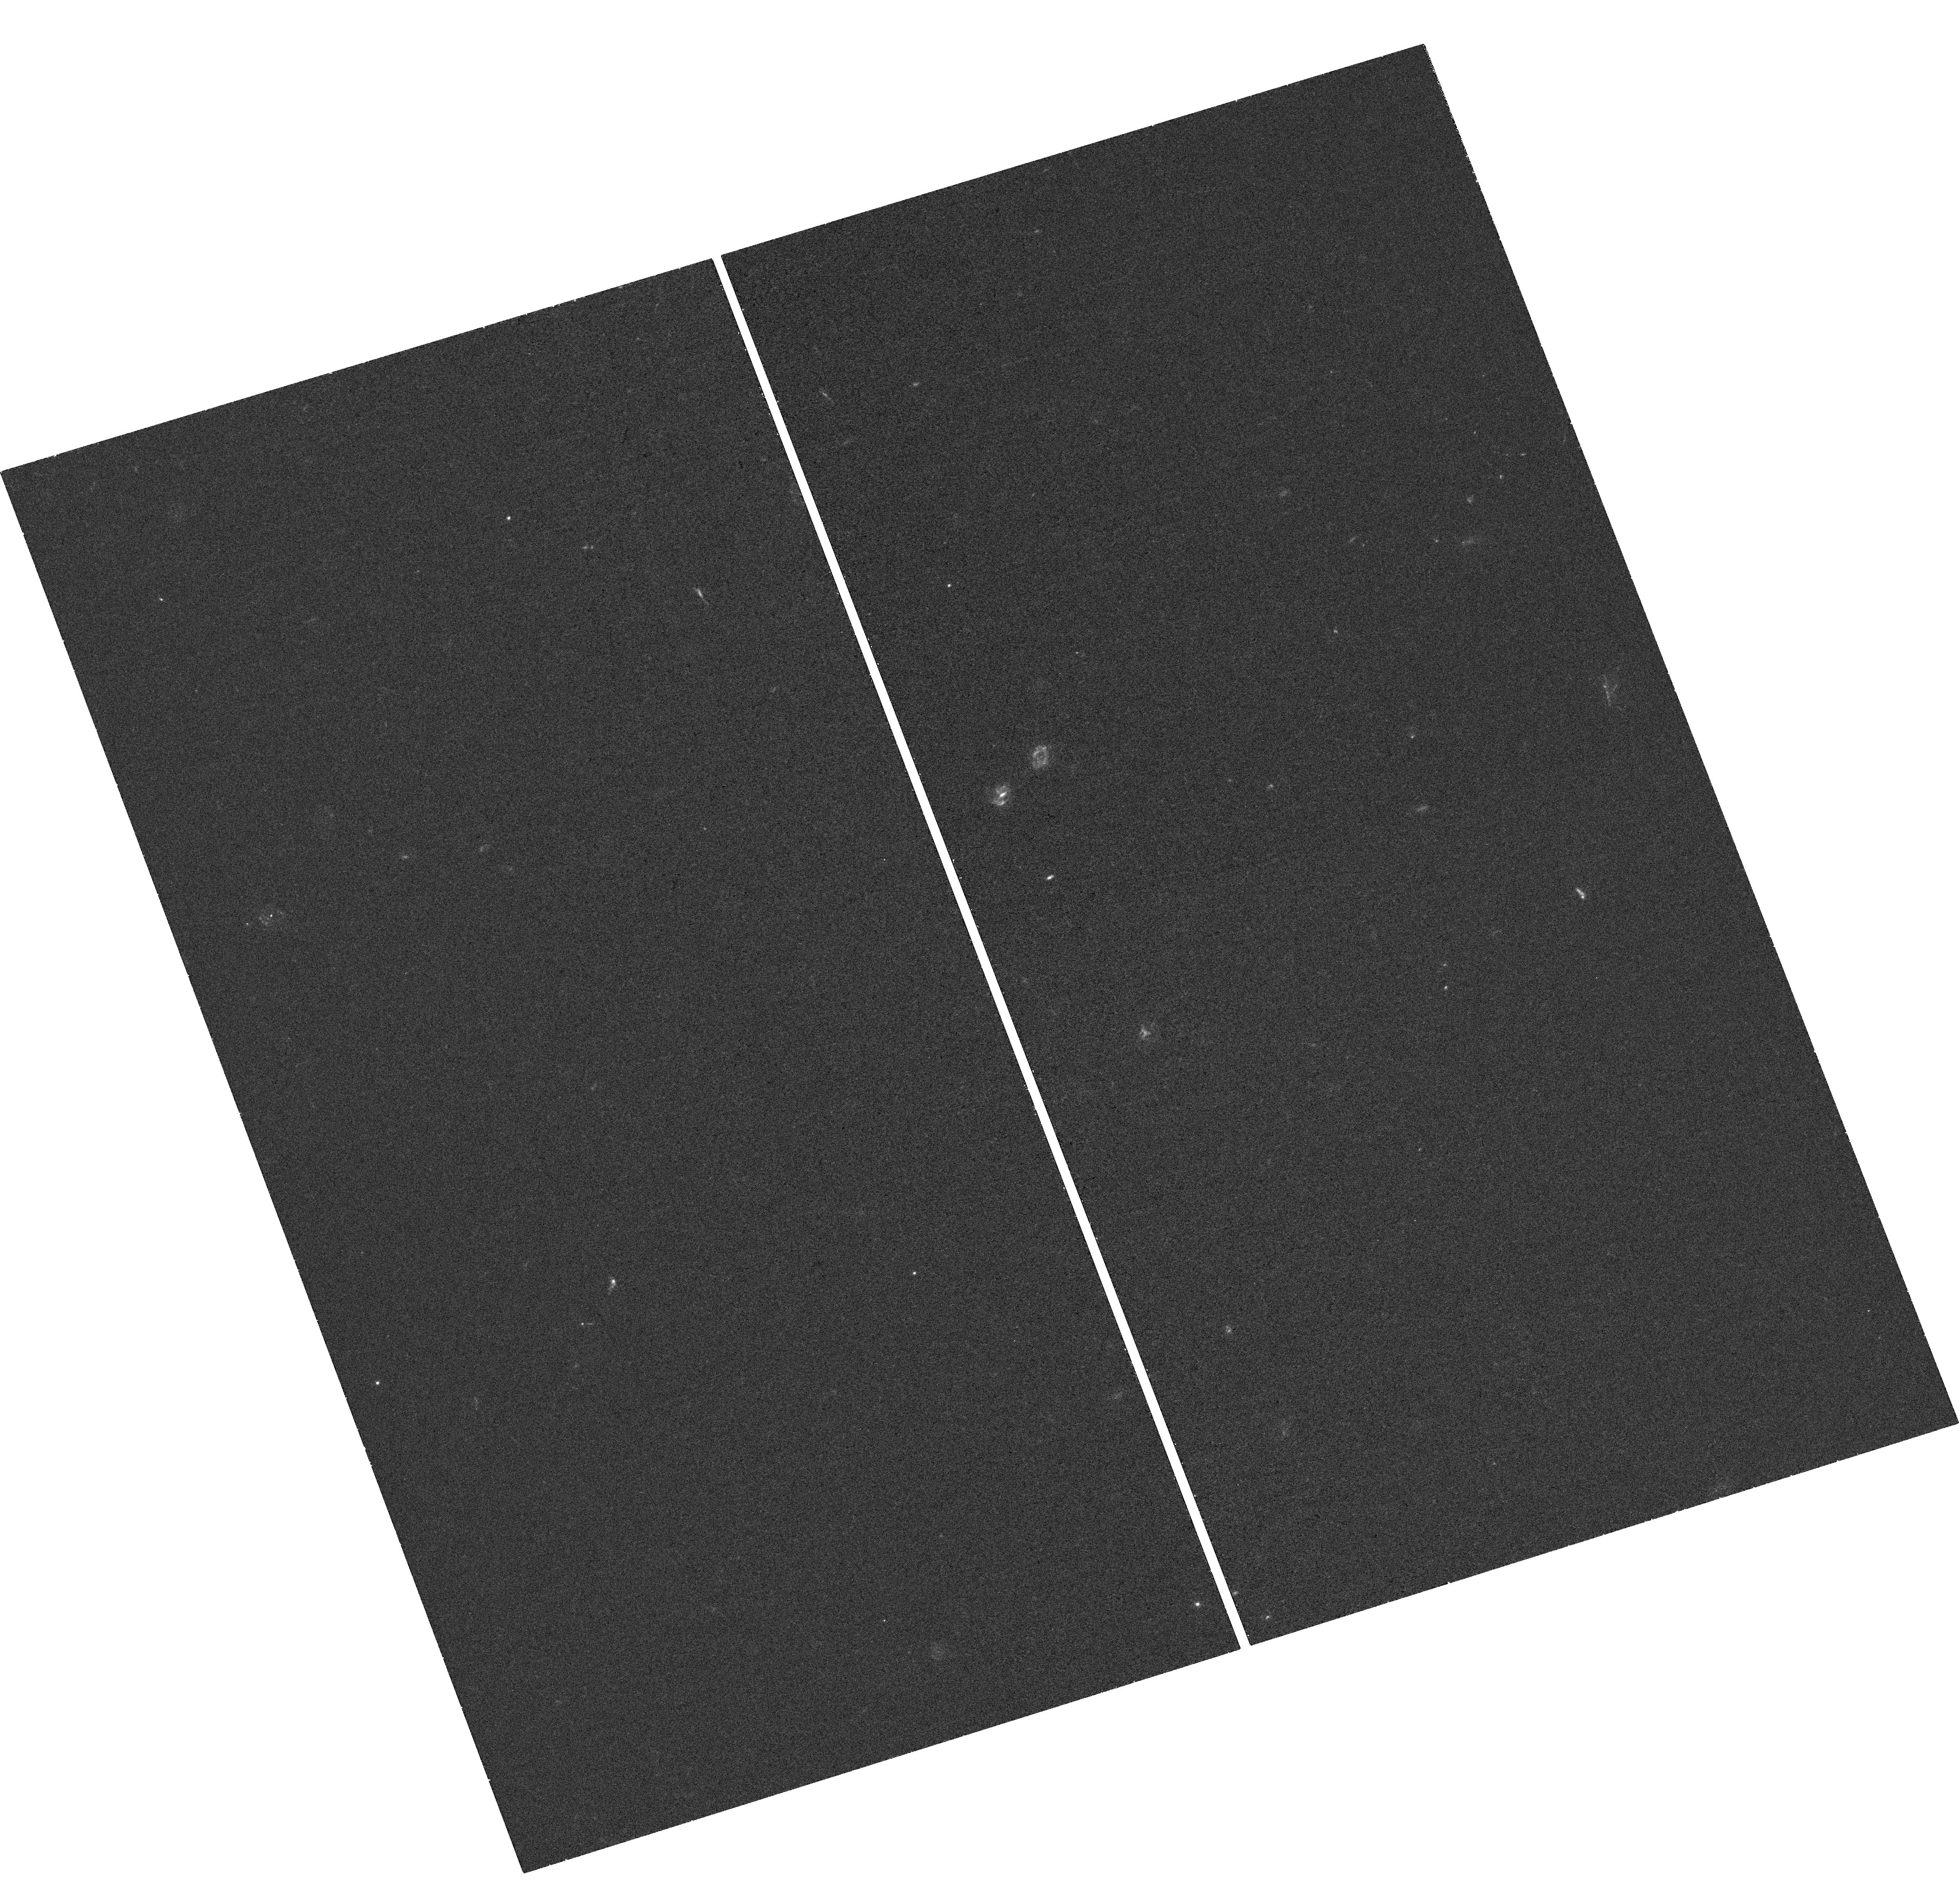
Target: DES15S2NR-HOST. Instrument: WFC3/UVIS. Filter: F336W. Exposure: 41 min. Observation ID: hst_15303_01_wfc3_uvis_f336w_idiq01

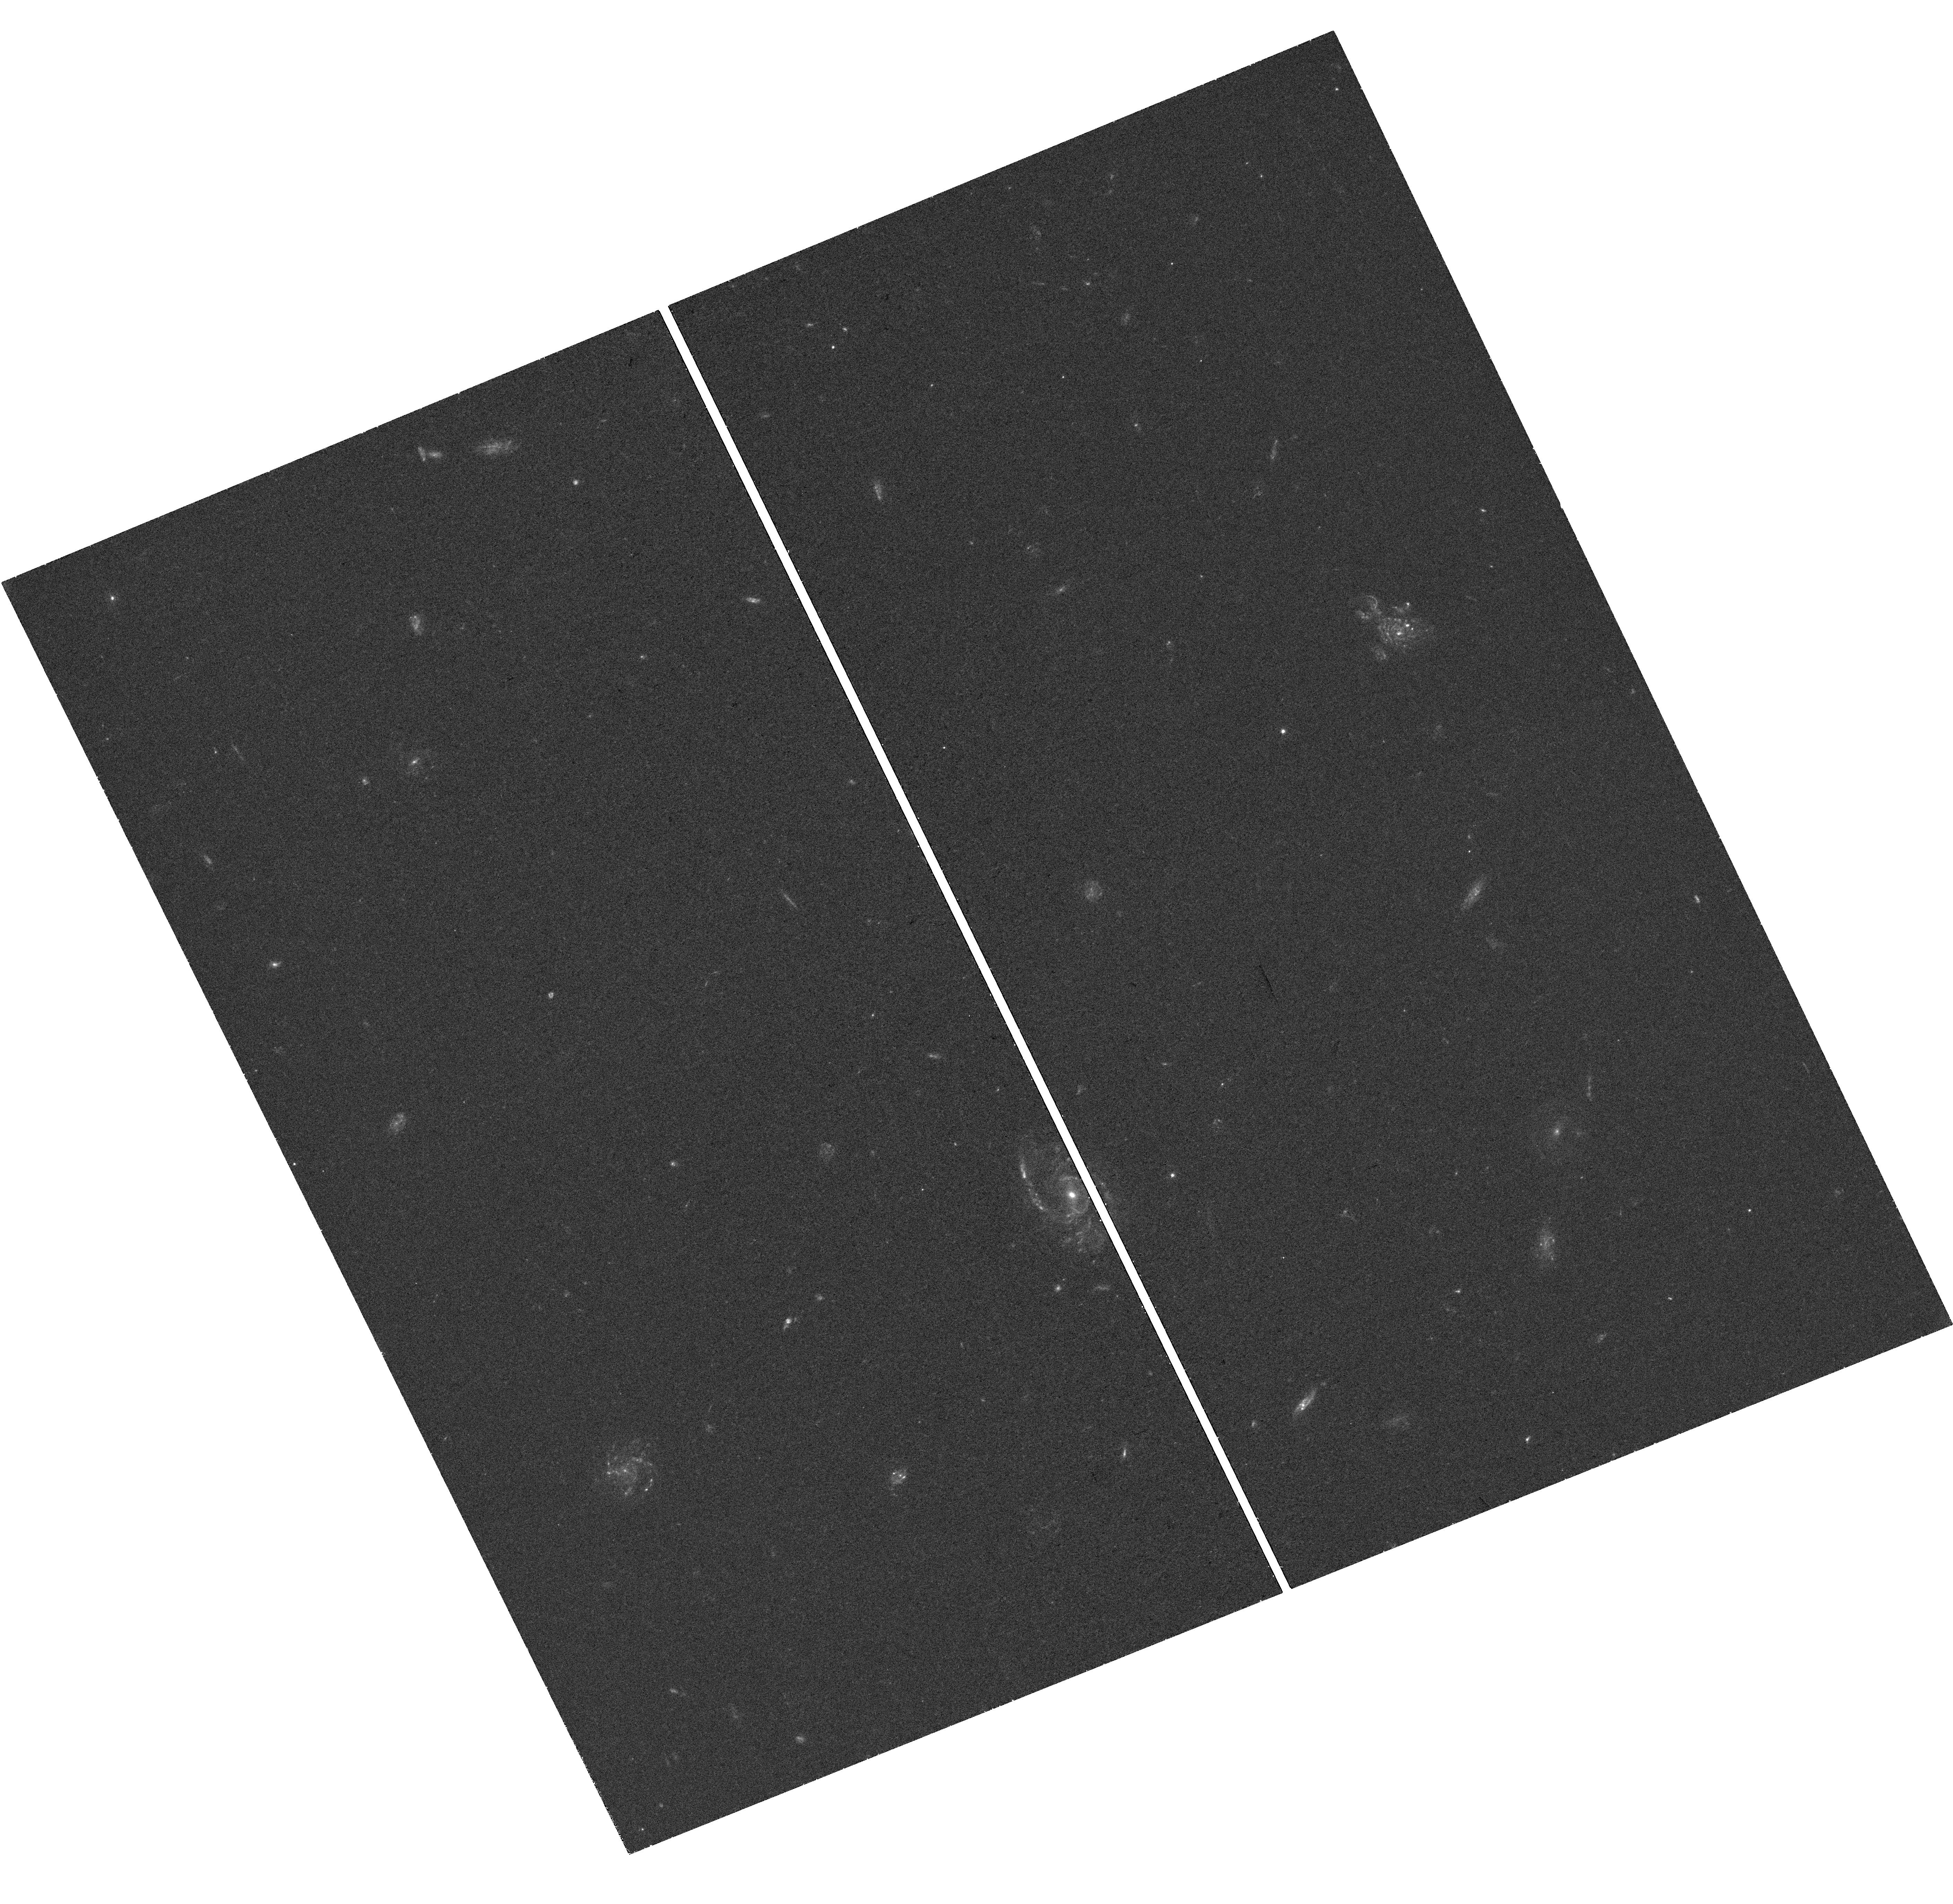
Target: DES14X3TAZ-HOST. Instrument: WFC3/UVIS. Filter: F390W. Exposure: 41 min. Observation ID: hst_15303_06_wfc3_uvis_f390w_idiq06

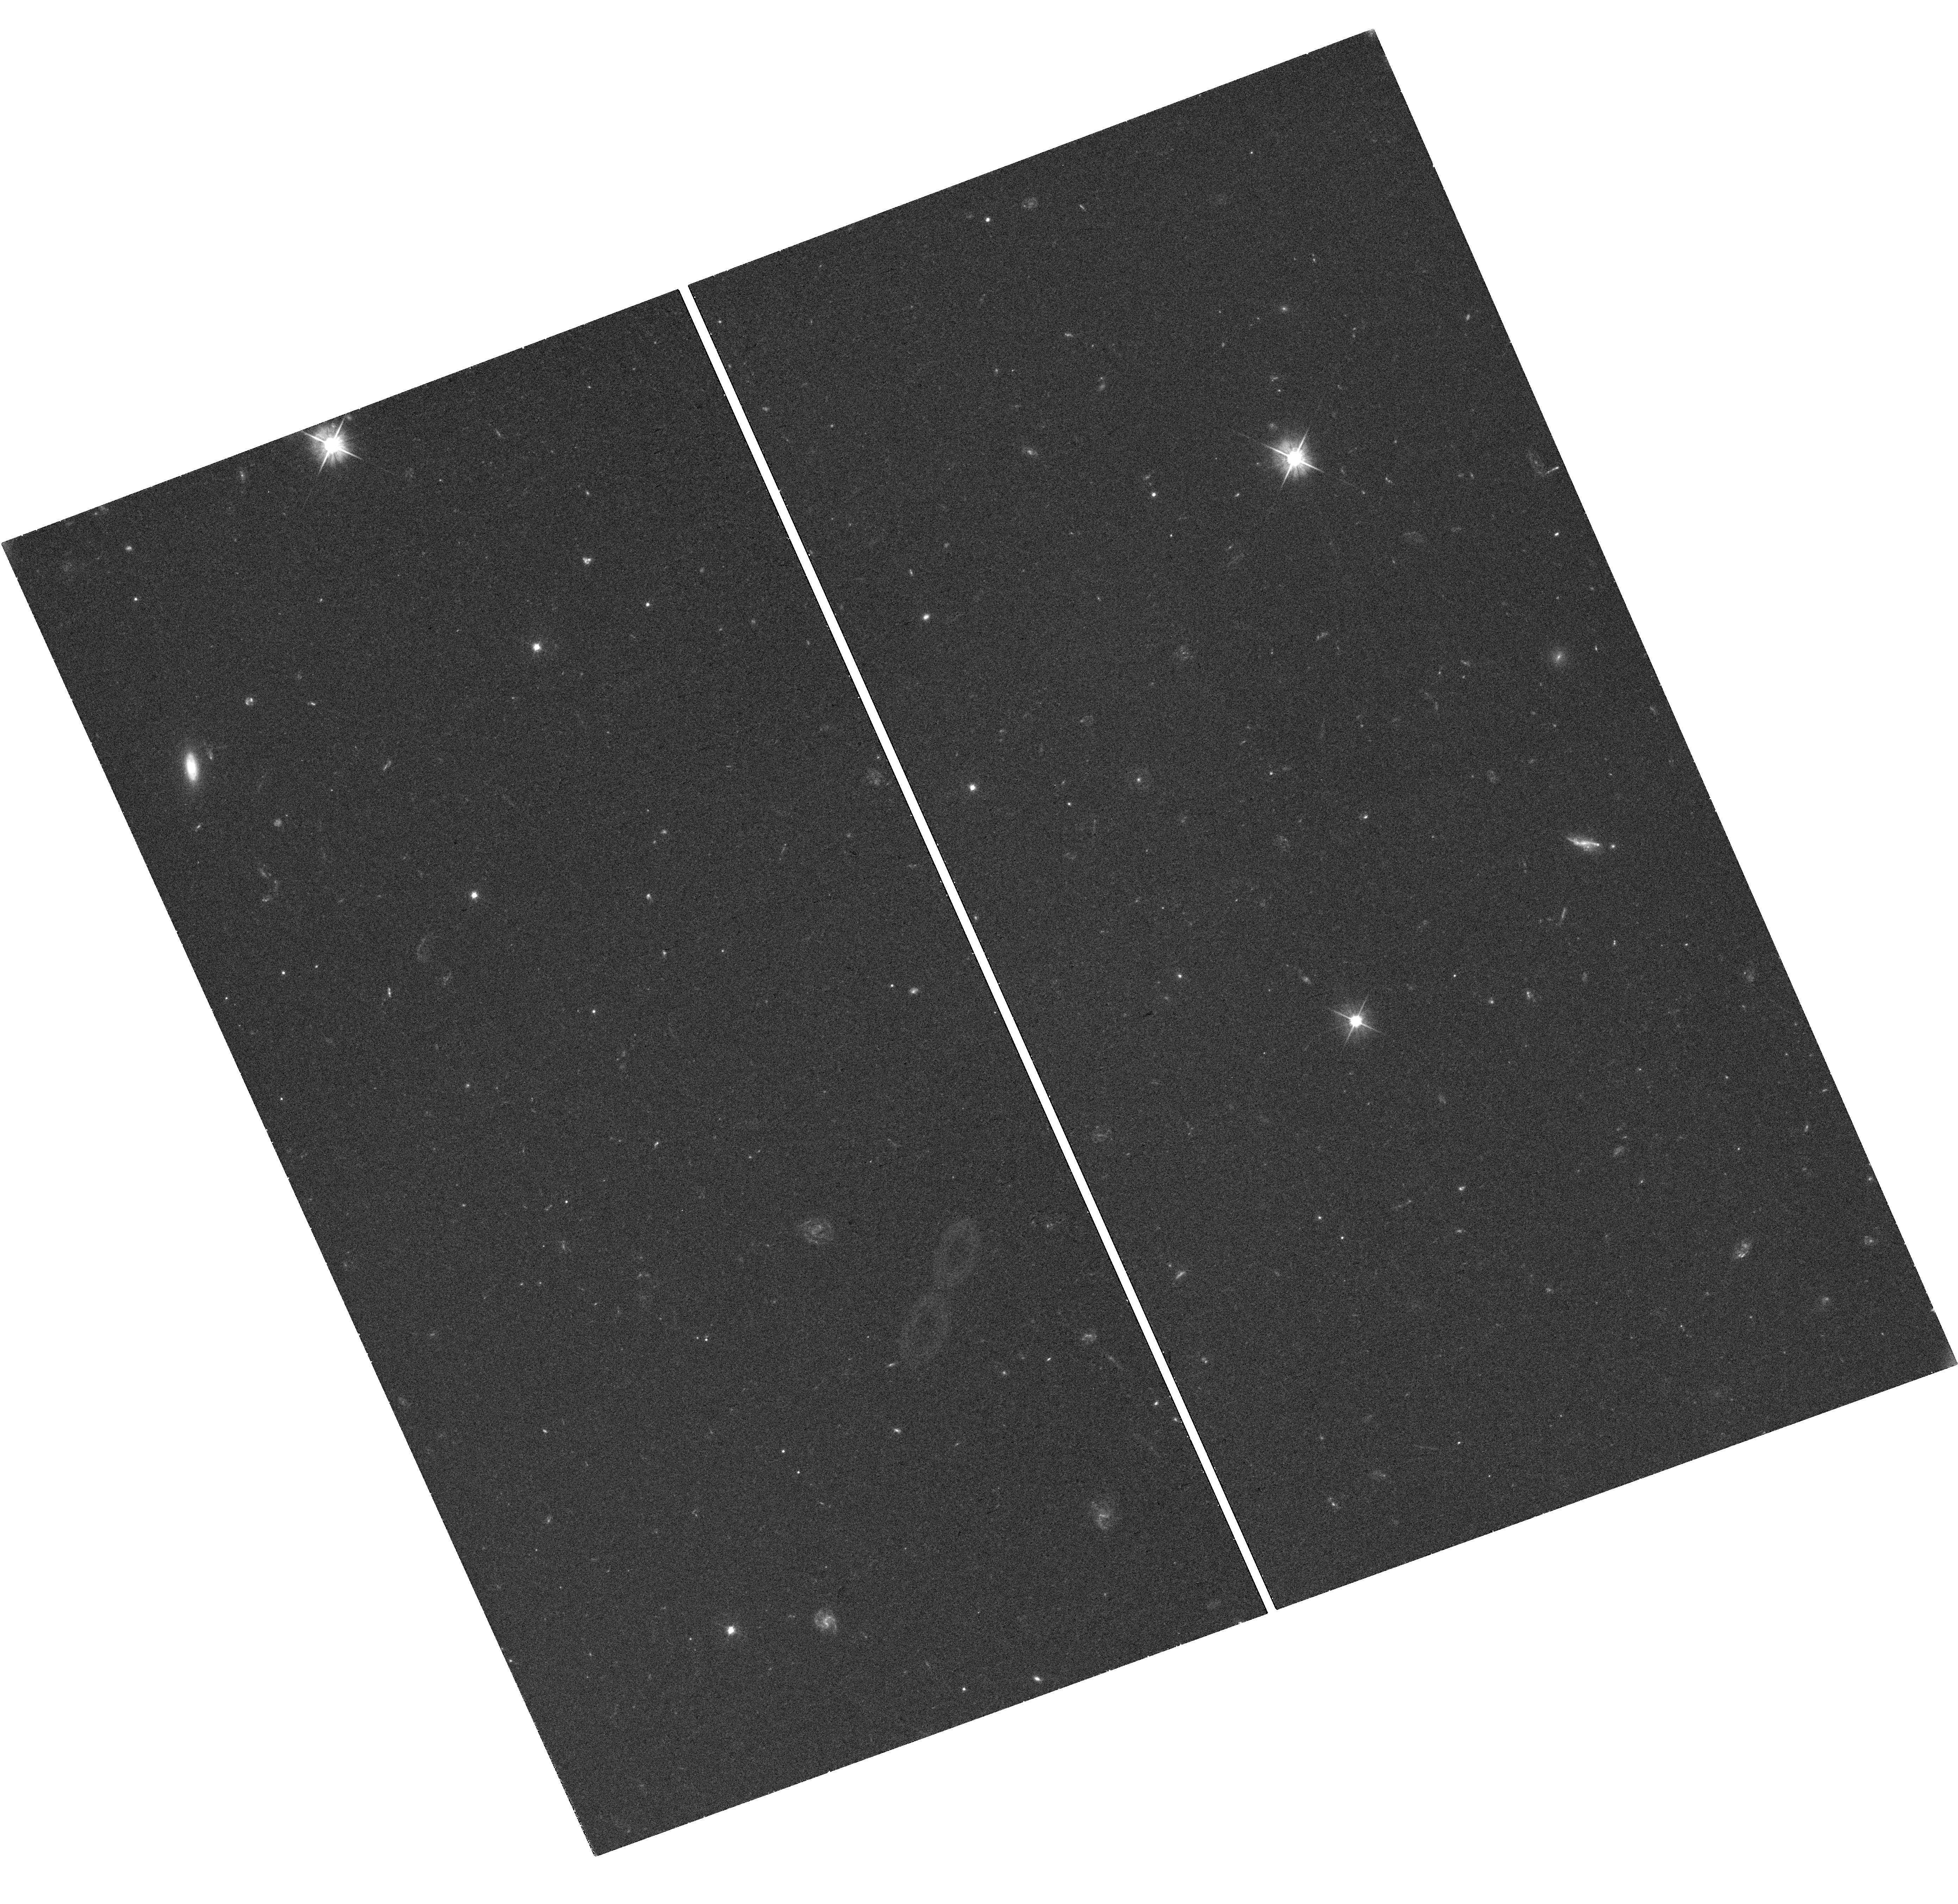
Target: DES15X1NOE-HOST. Instrument: WFC3/UVIS. Filter: F555W. Exposure: 41 min. Observation ID: hst_15303_13_wfc3_uvis_f555w_idiq13

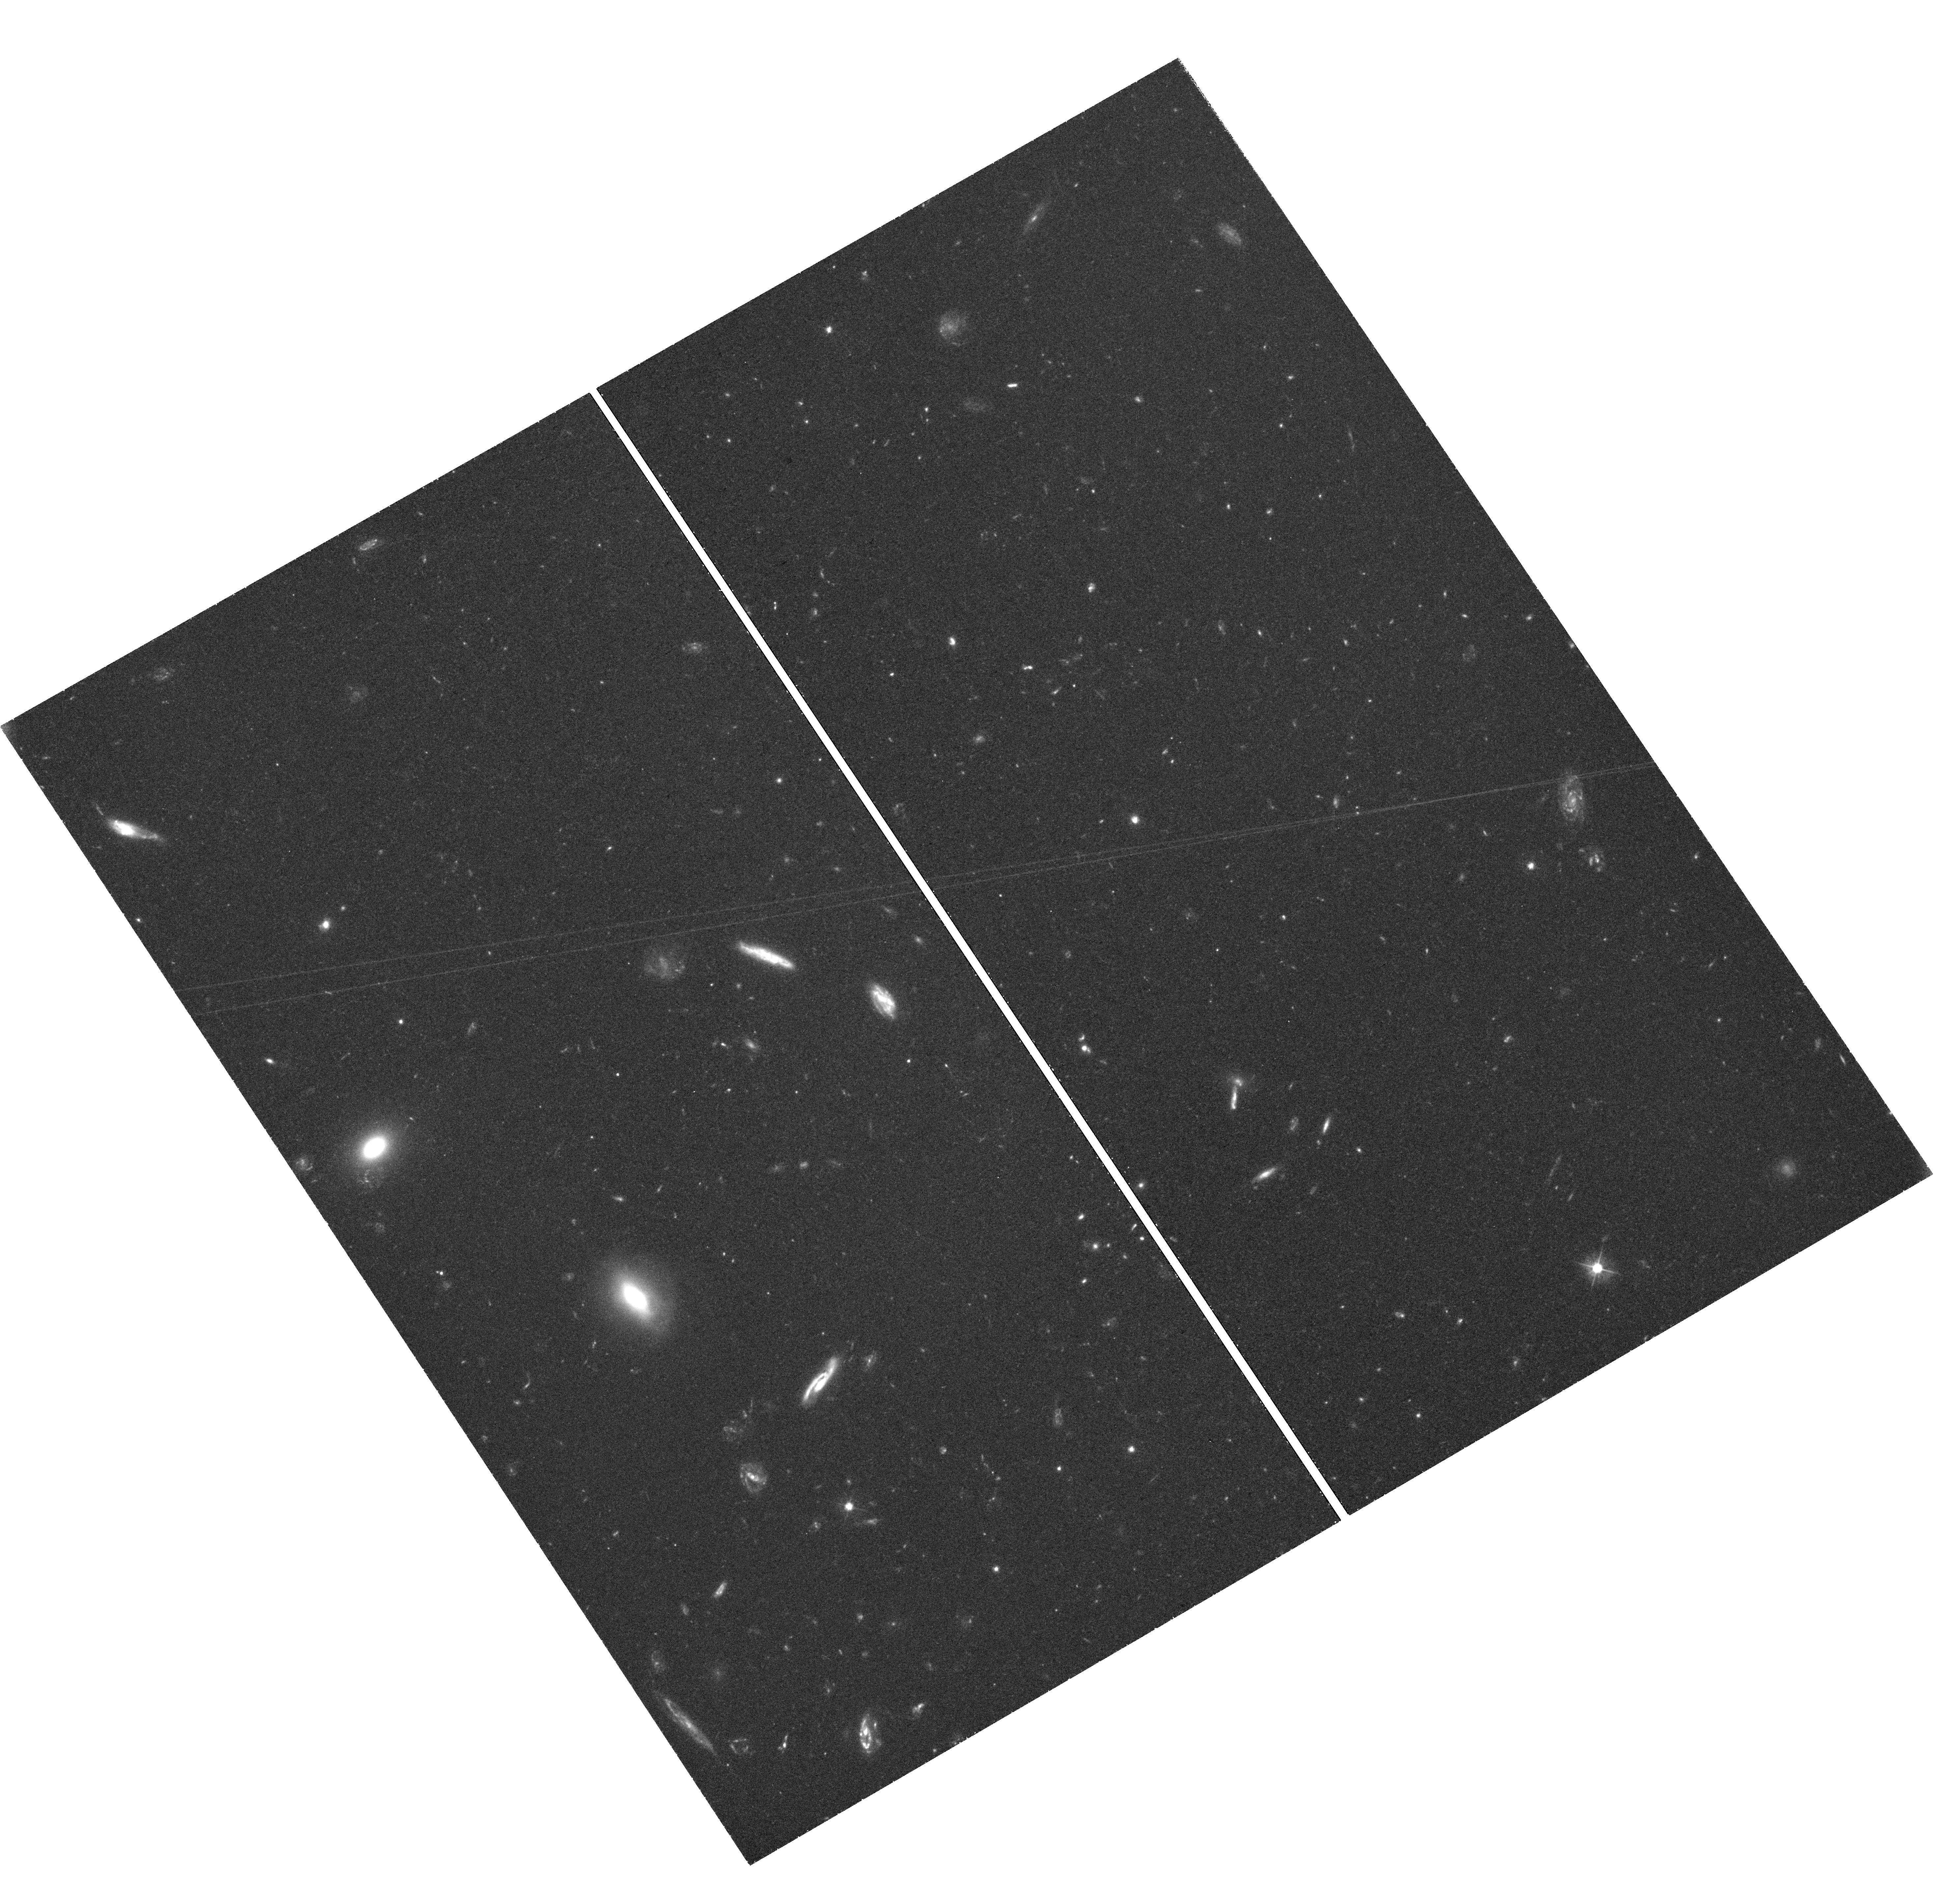
Target: DES15X3HM-HOST. Instrument: WFC3/UVIS. Filter: F475W. Exposure: 1.6 h. Observation ID: hst_15303_09_wfc3_uvis_f475w_idiq09

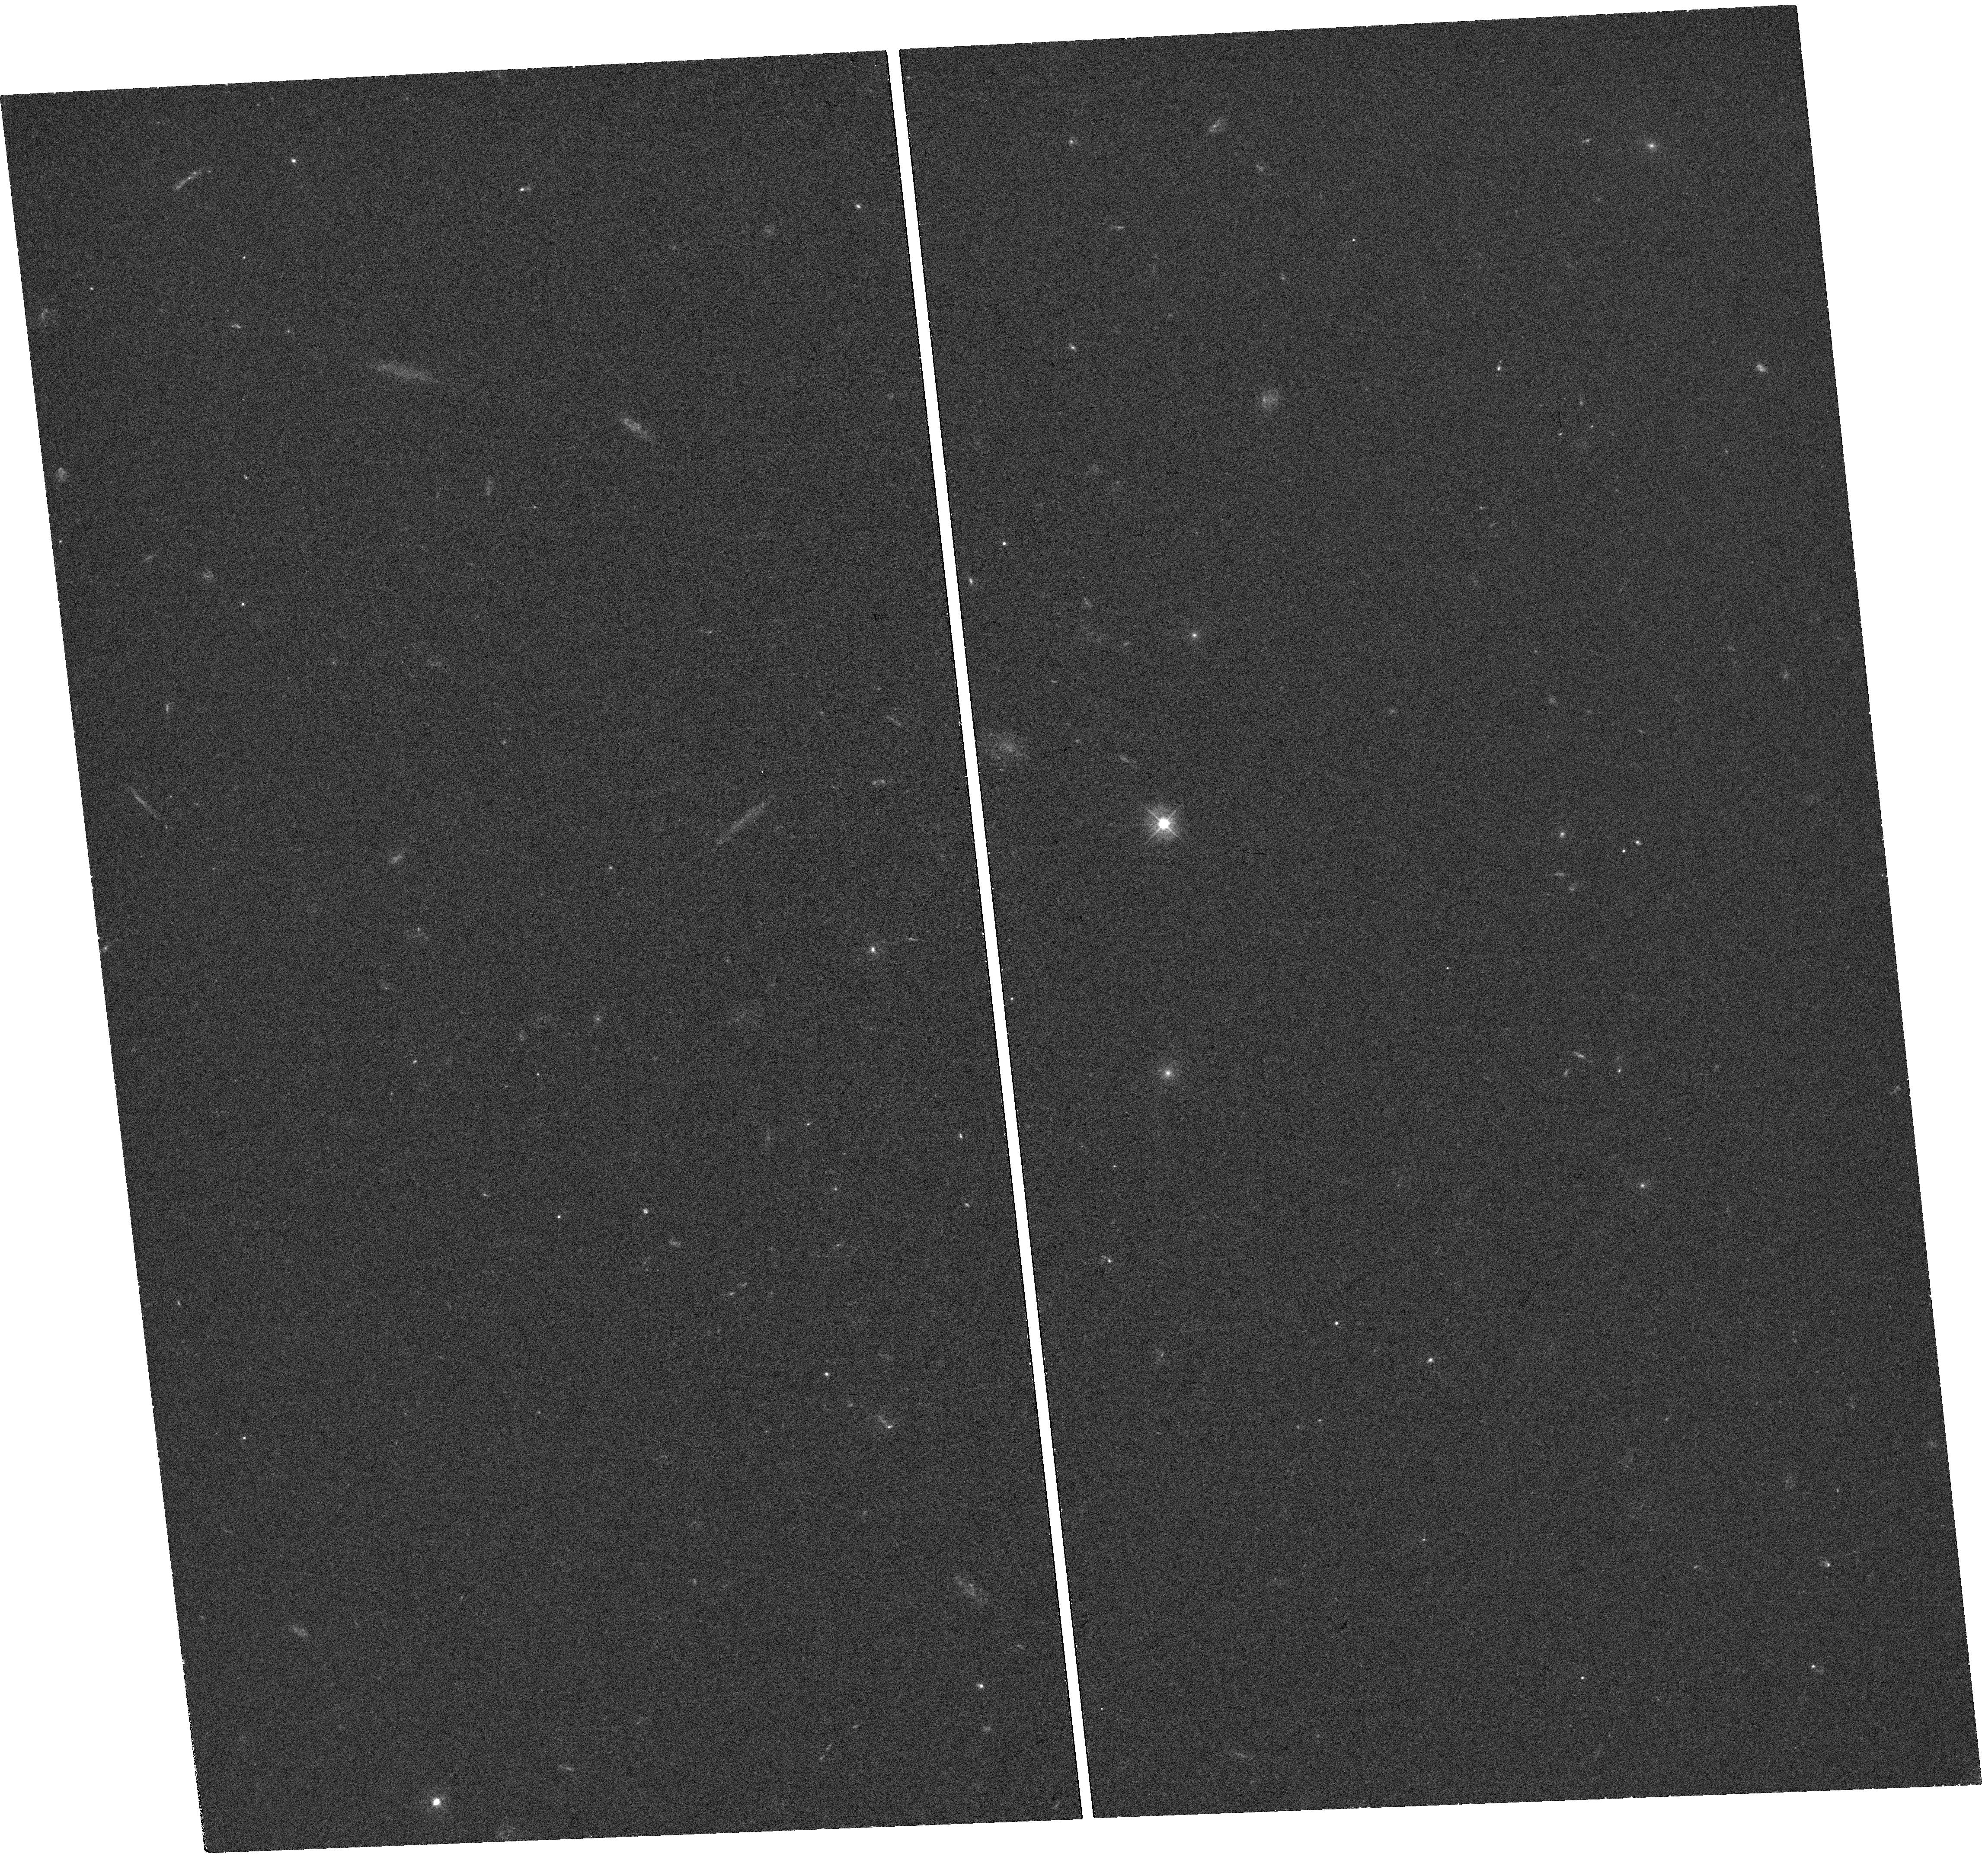
Target: DES16C3DMP-HOST. Instrument: WFC3/UVIS. Filter: F390W. Exposure: 41 min. Observation ID: hst_15303_05_wfc3_uvis_f390w_idiq05

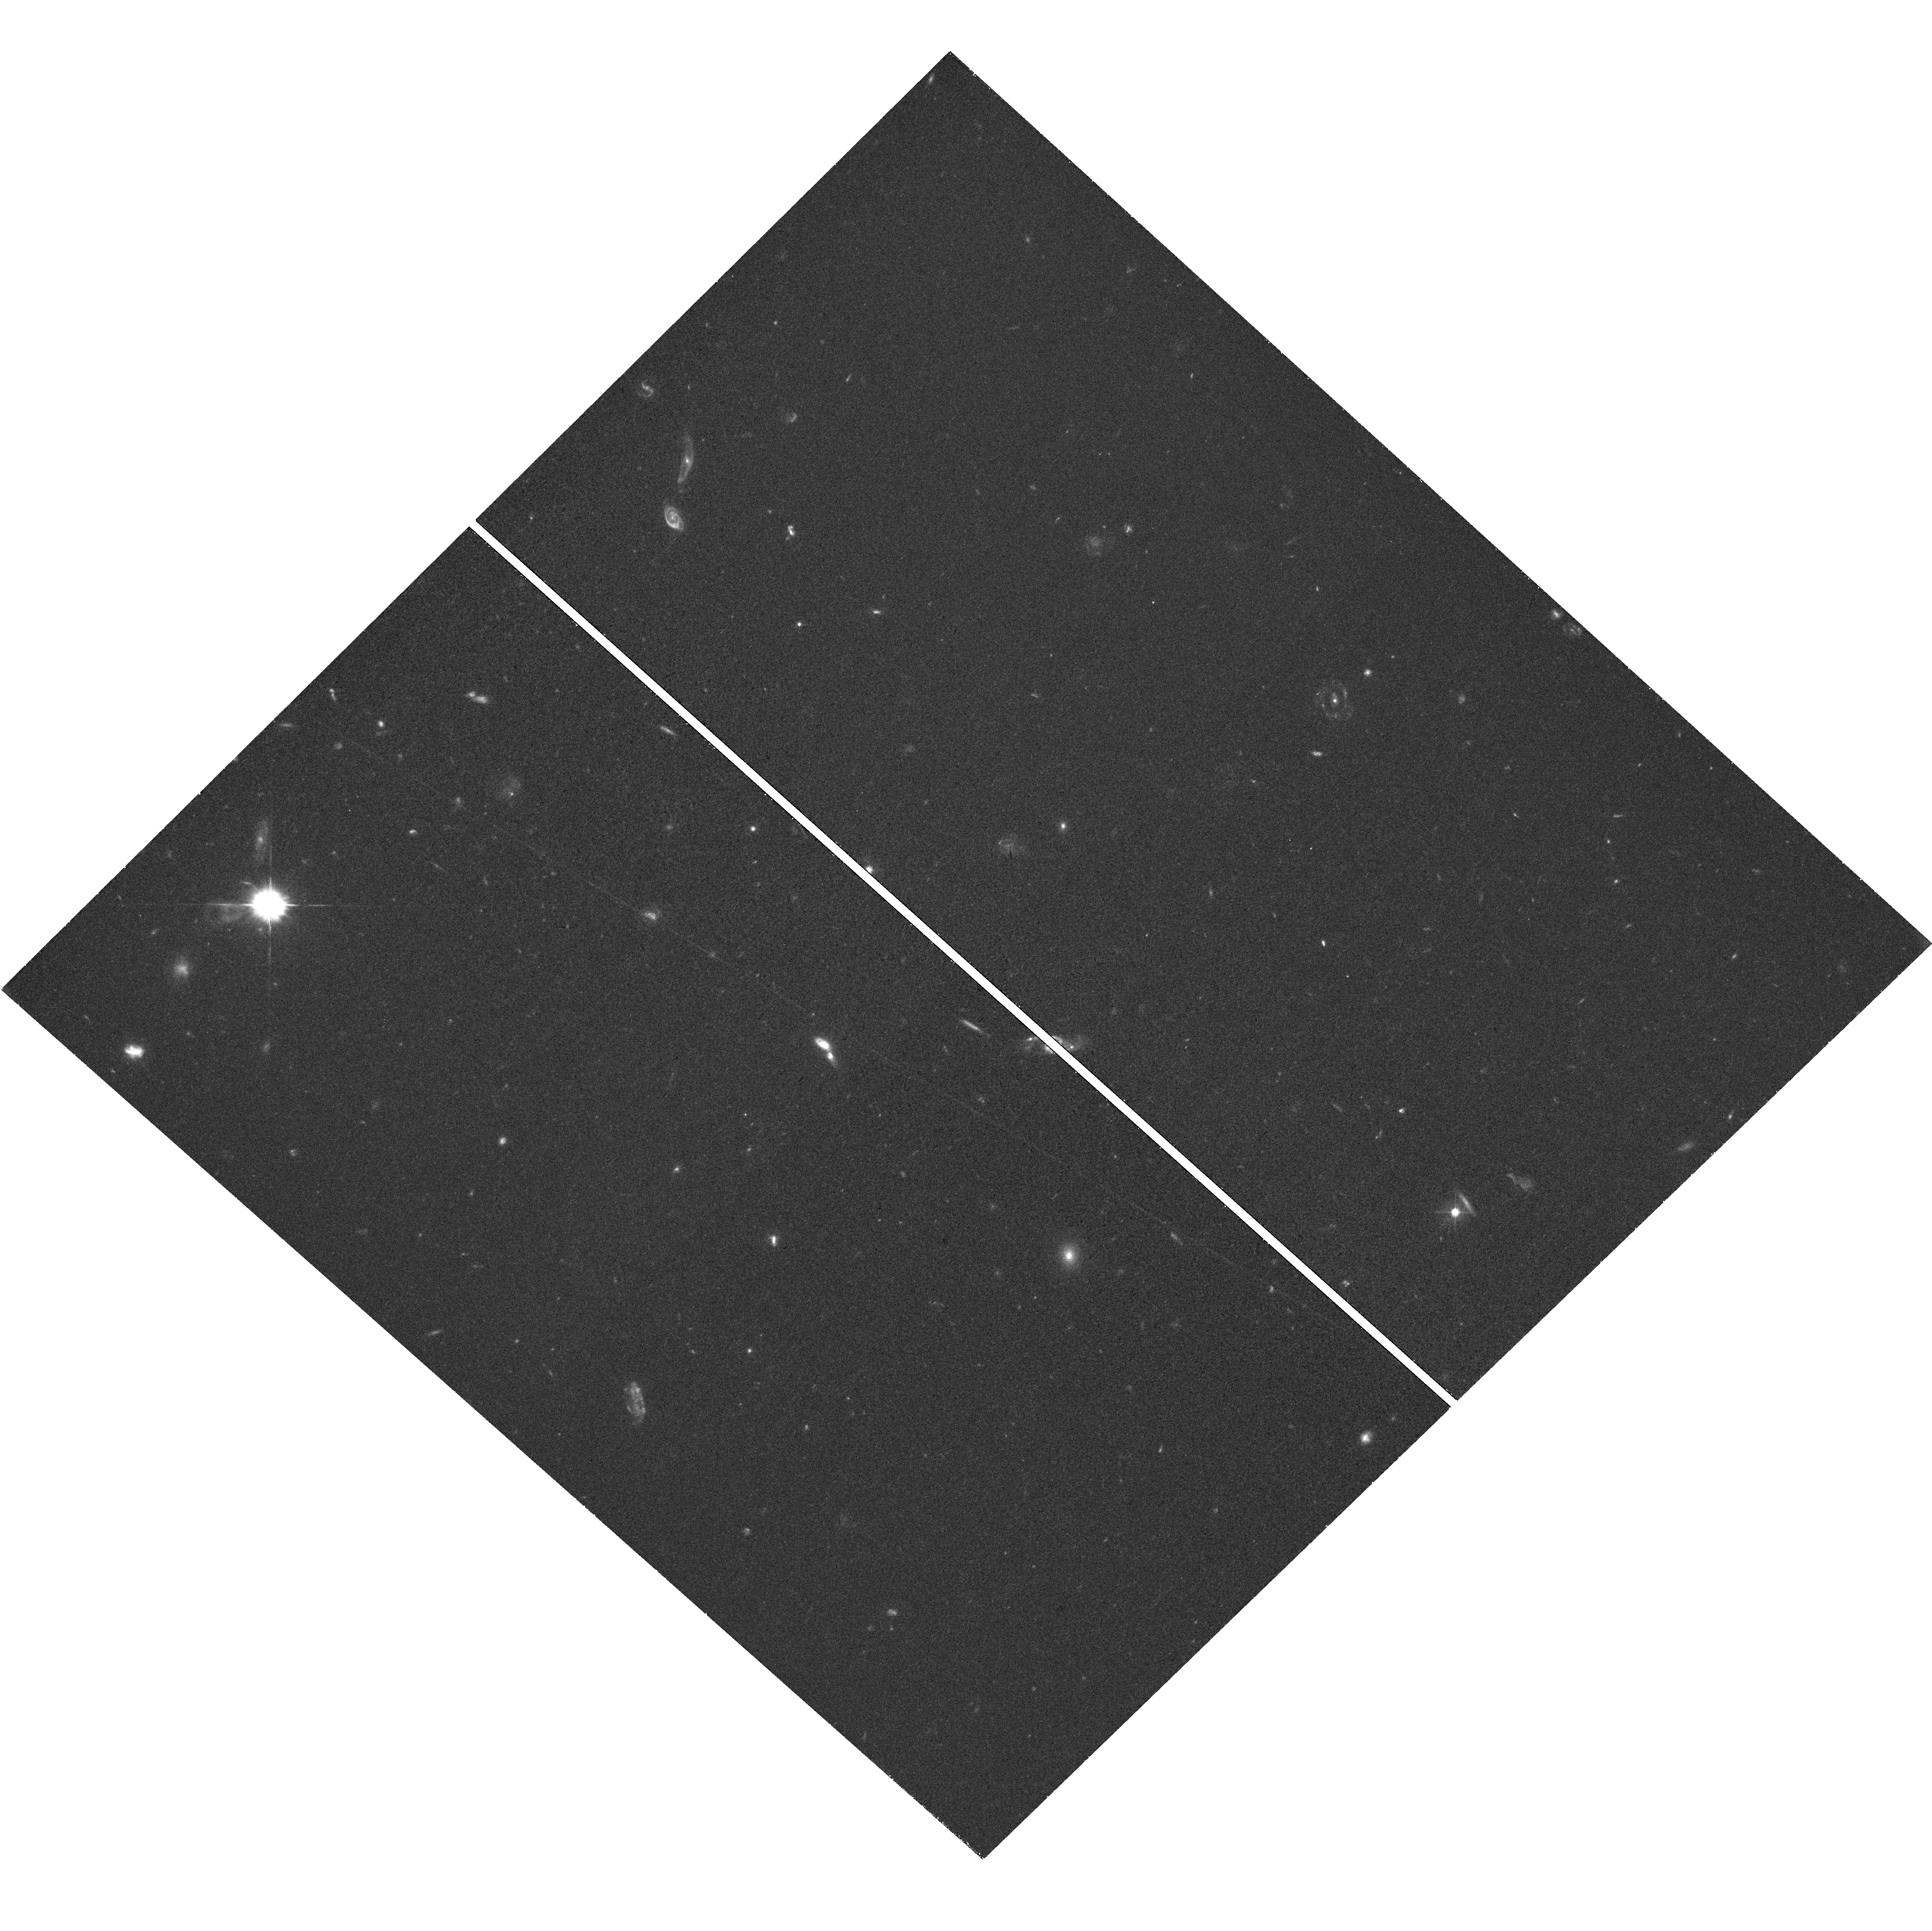
Target: DES16C3GGU-HOST. Instrument: WFC3/UVIS. Filter: F475W. Exposure: 42 min. Observation ID: hst_15303_11_wfc3_uvis_f475w_idiq11

Revealing the Environmental Dependence in Superluminous Supernovae Diversity (PI: DAndrea, Chris)

Superluminous Supernovae (SLSNe) are a rare, exotic new class of transients, 50 times brighter than classical supernovae, that have only been identified within the past decade. Little is known about the nature of the progenitors of these massive explosions. To date fewer than 100 of these have been discovered, and most have single-band photometry, poor light-curve coverage, and are at low to moderate redshift. The Dark Energy Survey (DES) has spectroscopically-classified 17 SLSNe from 0.2 < z < 2.0, all of which have well-cadenced griz photometry spanning the entirety of the 5.5 month DES observing season. While the data quality is uniformly excellent, the variability in the SLSNe themselves is remarkable: the rise time, the decline rate, and the peak magnitudes all exhibit large variations. Here we propose to obtain rest-frame NUV photometry to probe the environment of SLSNe discovered in DES. We will determine the local and global star-formation rates (SFRs), and morphology and compactness of the galaxy. These observations will double the existing sample of SLSNe at z>0.5 for which these host-galaxy properties can be determined. We will then use this information to conduct the first systematic study of host-galaxy correlations with SLSN light-curve properties. By tying environmental constraints to observed characteristics of the explosion, this study will get to the heart of the SLSN progenitor question.